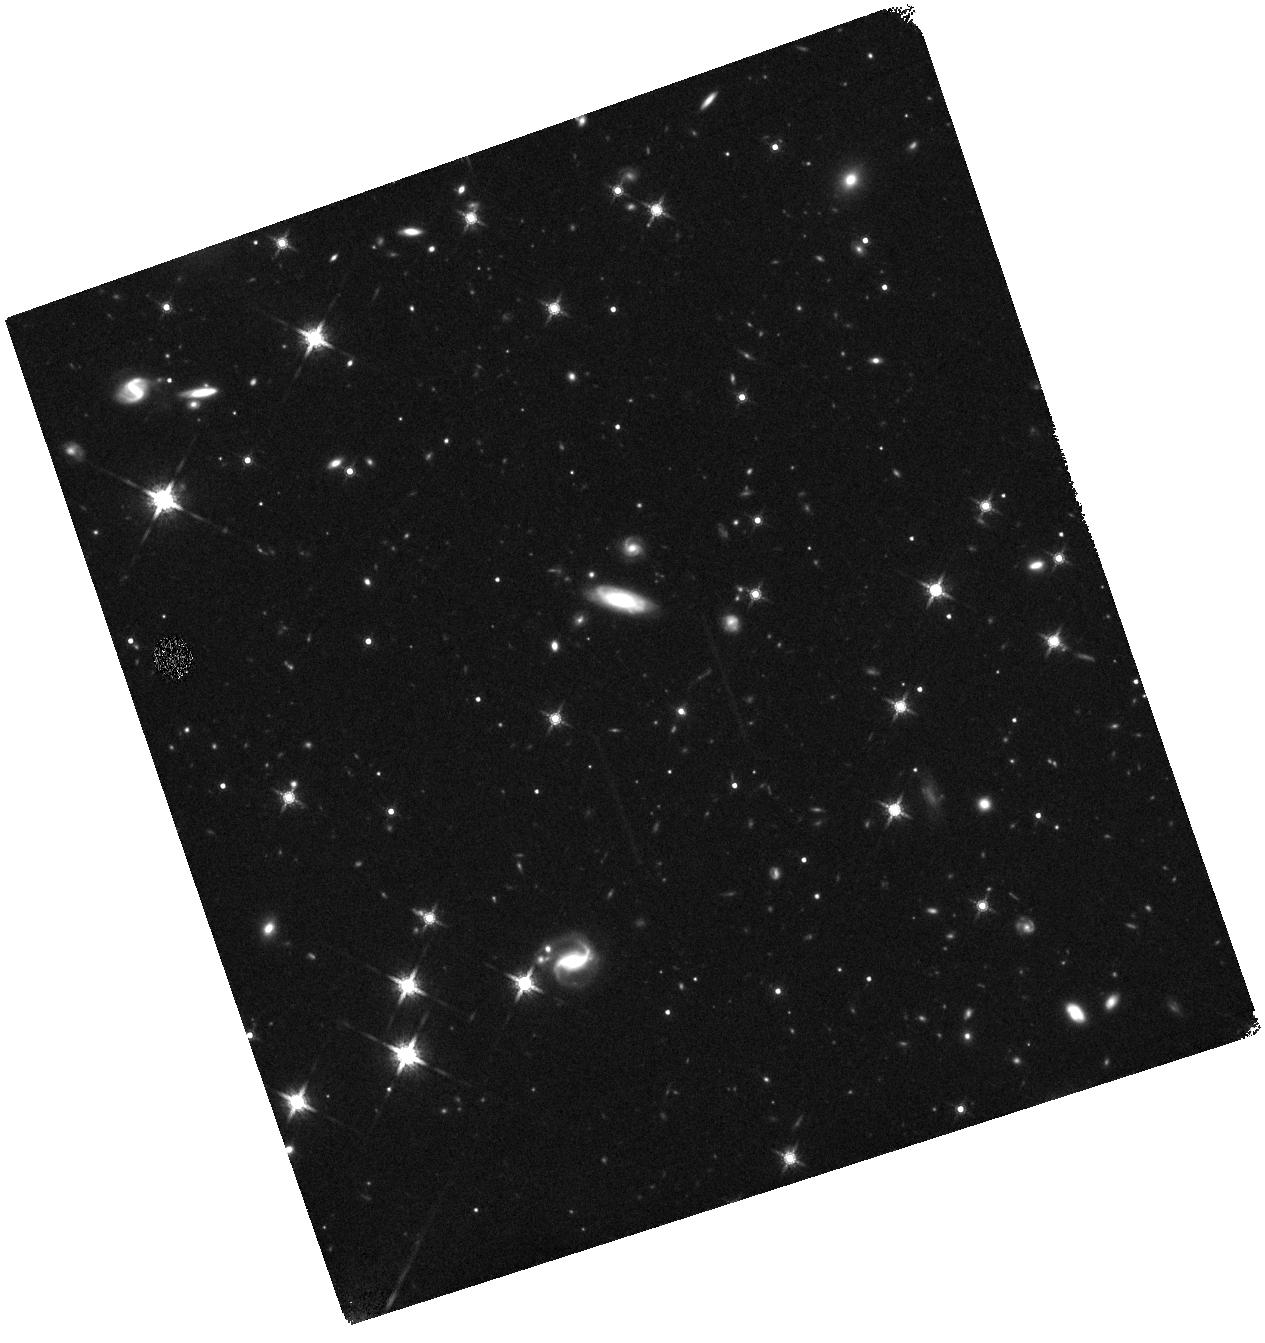
Target: WISEPC233759.50+792654.6. Instrument: WFC3/IR. Filter: F160W. Exposure: 30 min. Observation ID: hst_12585_13_wfc3_ir_f160w_ibqy13

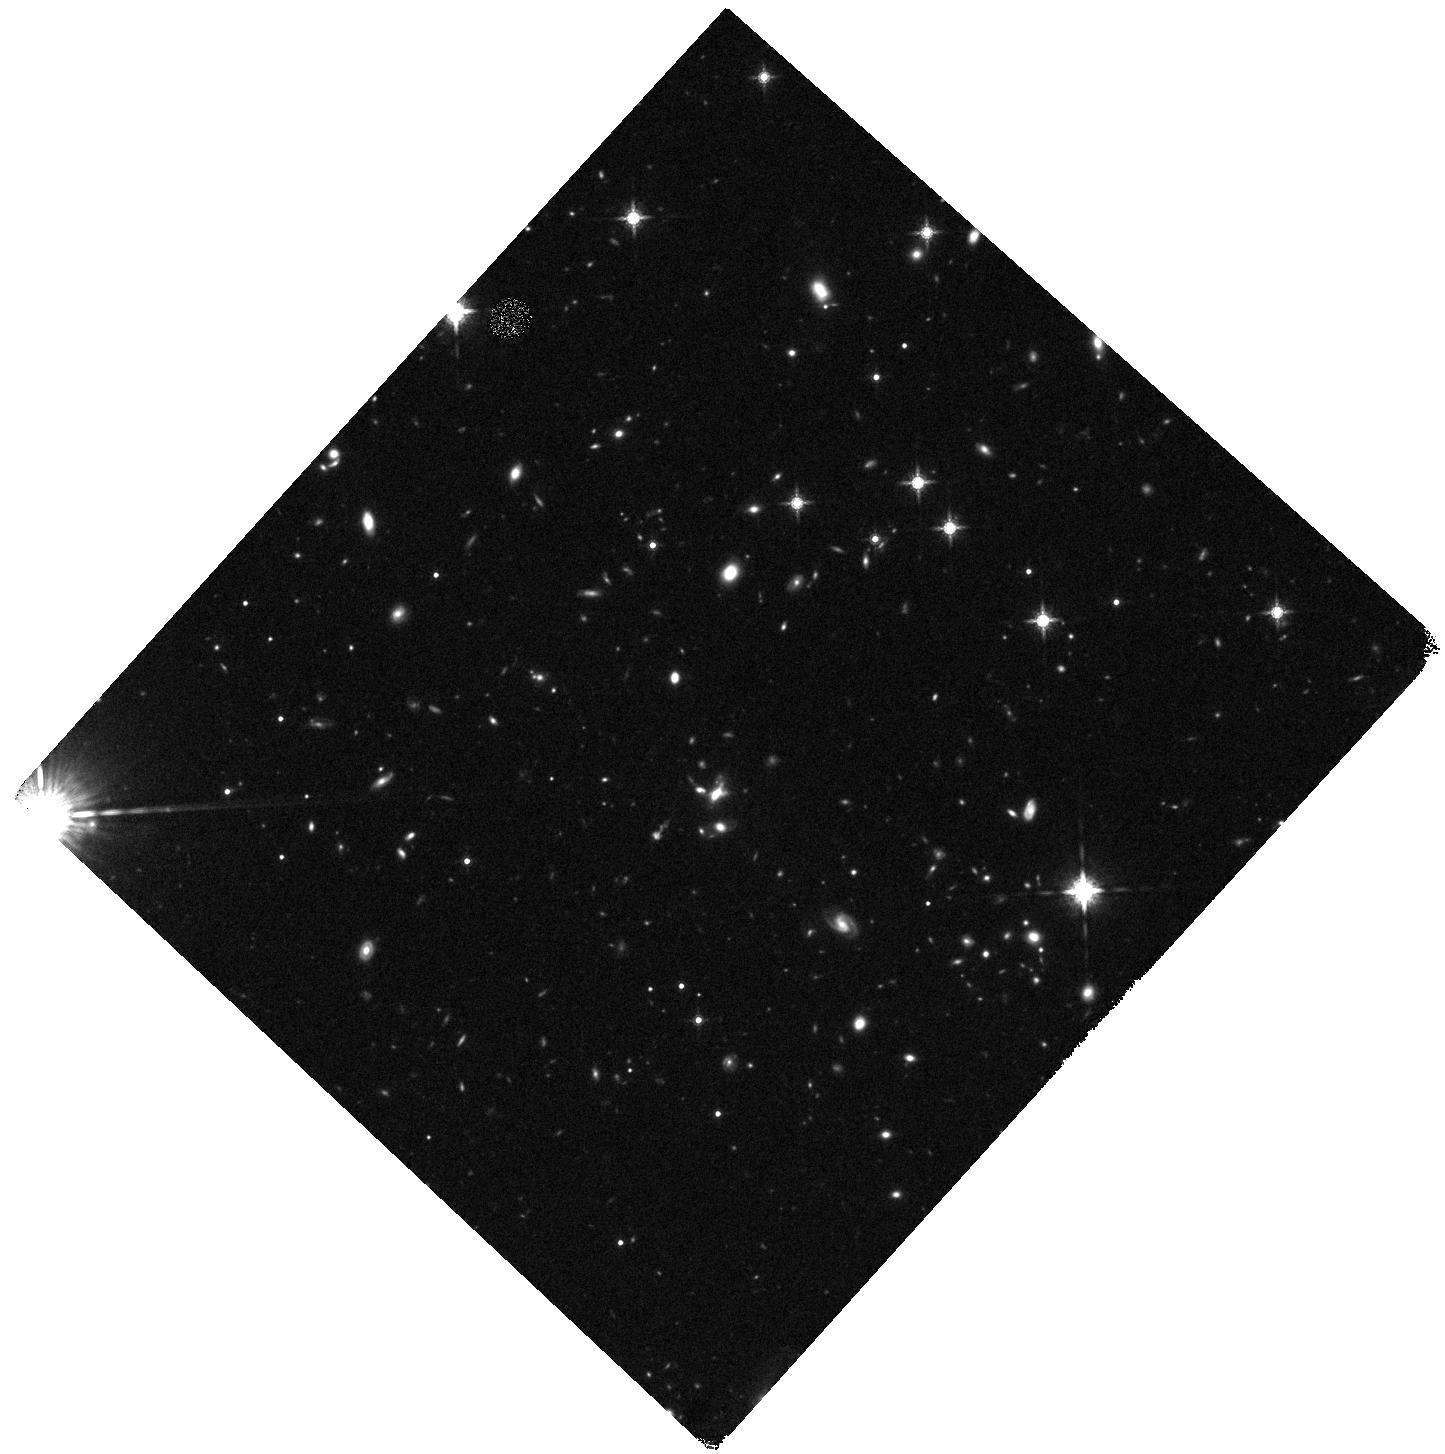
Target: WISEPC051442.62-121724.4. Instrument: WFC3/IR. Filter: F160W. Exposure: 30 min. Observation ID: hst_12585_04_wfc3_ir_f160w_ibqy04

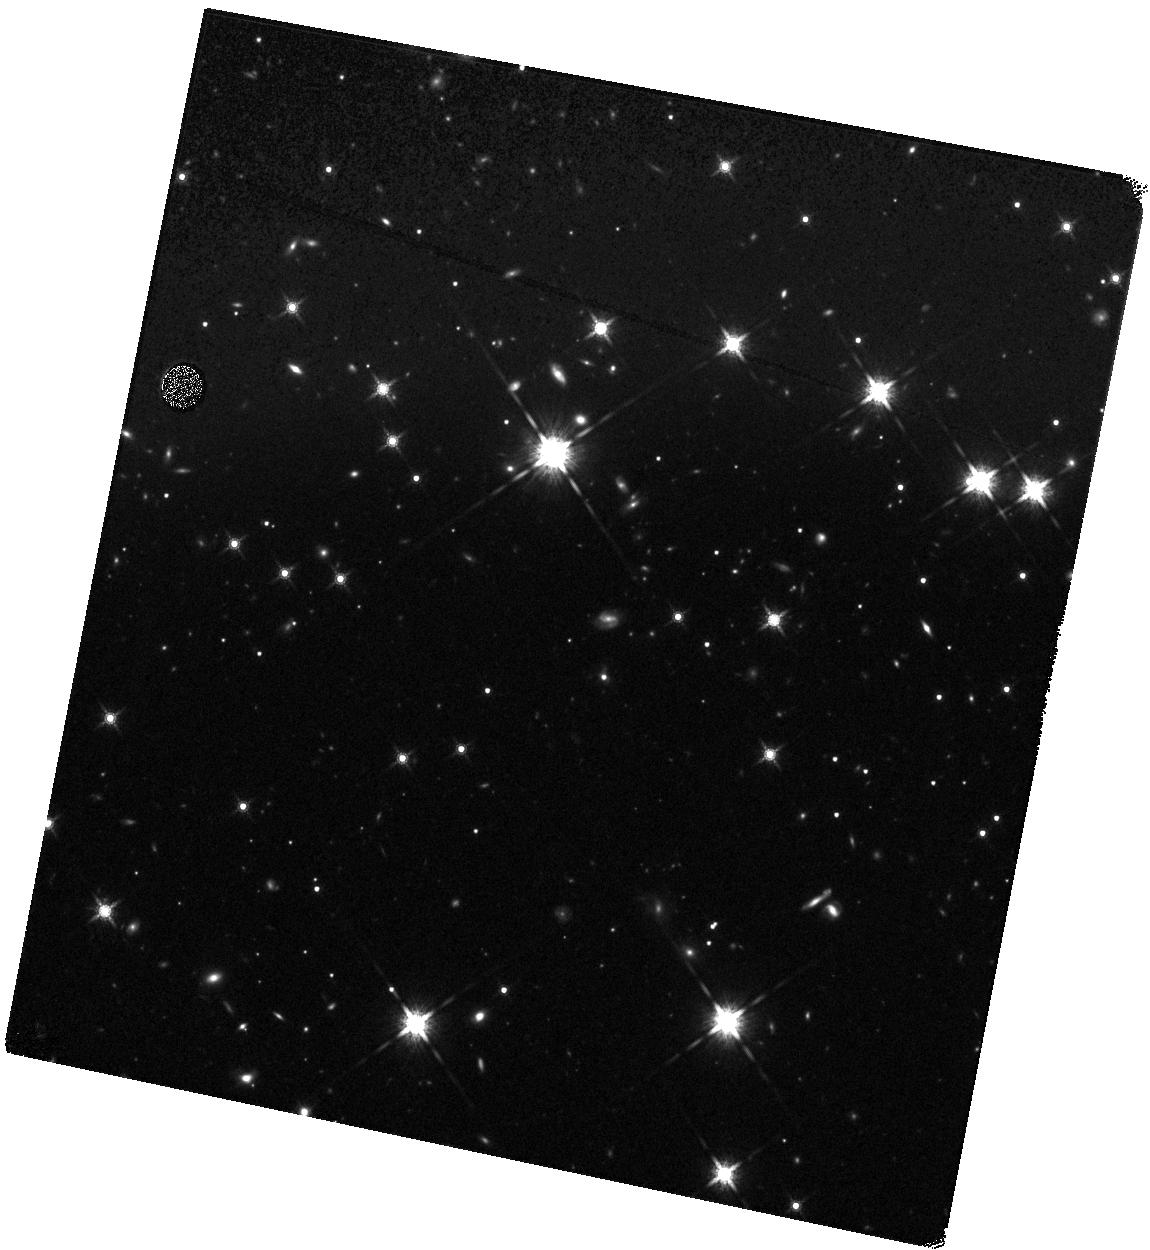
Target: WISEPC183533.73+435548.7. Instrument: WFC3/IR. Filter: F160W. Exposure: 30 min. Observation ID: hst_12585_28_wfc3_ir_f160w_ibqy28

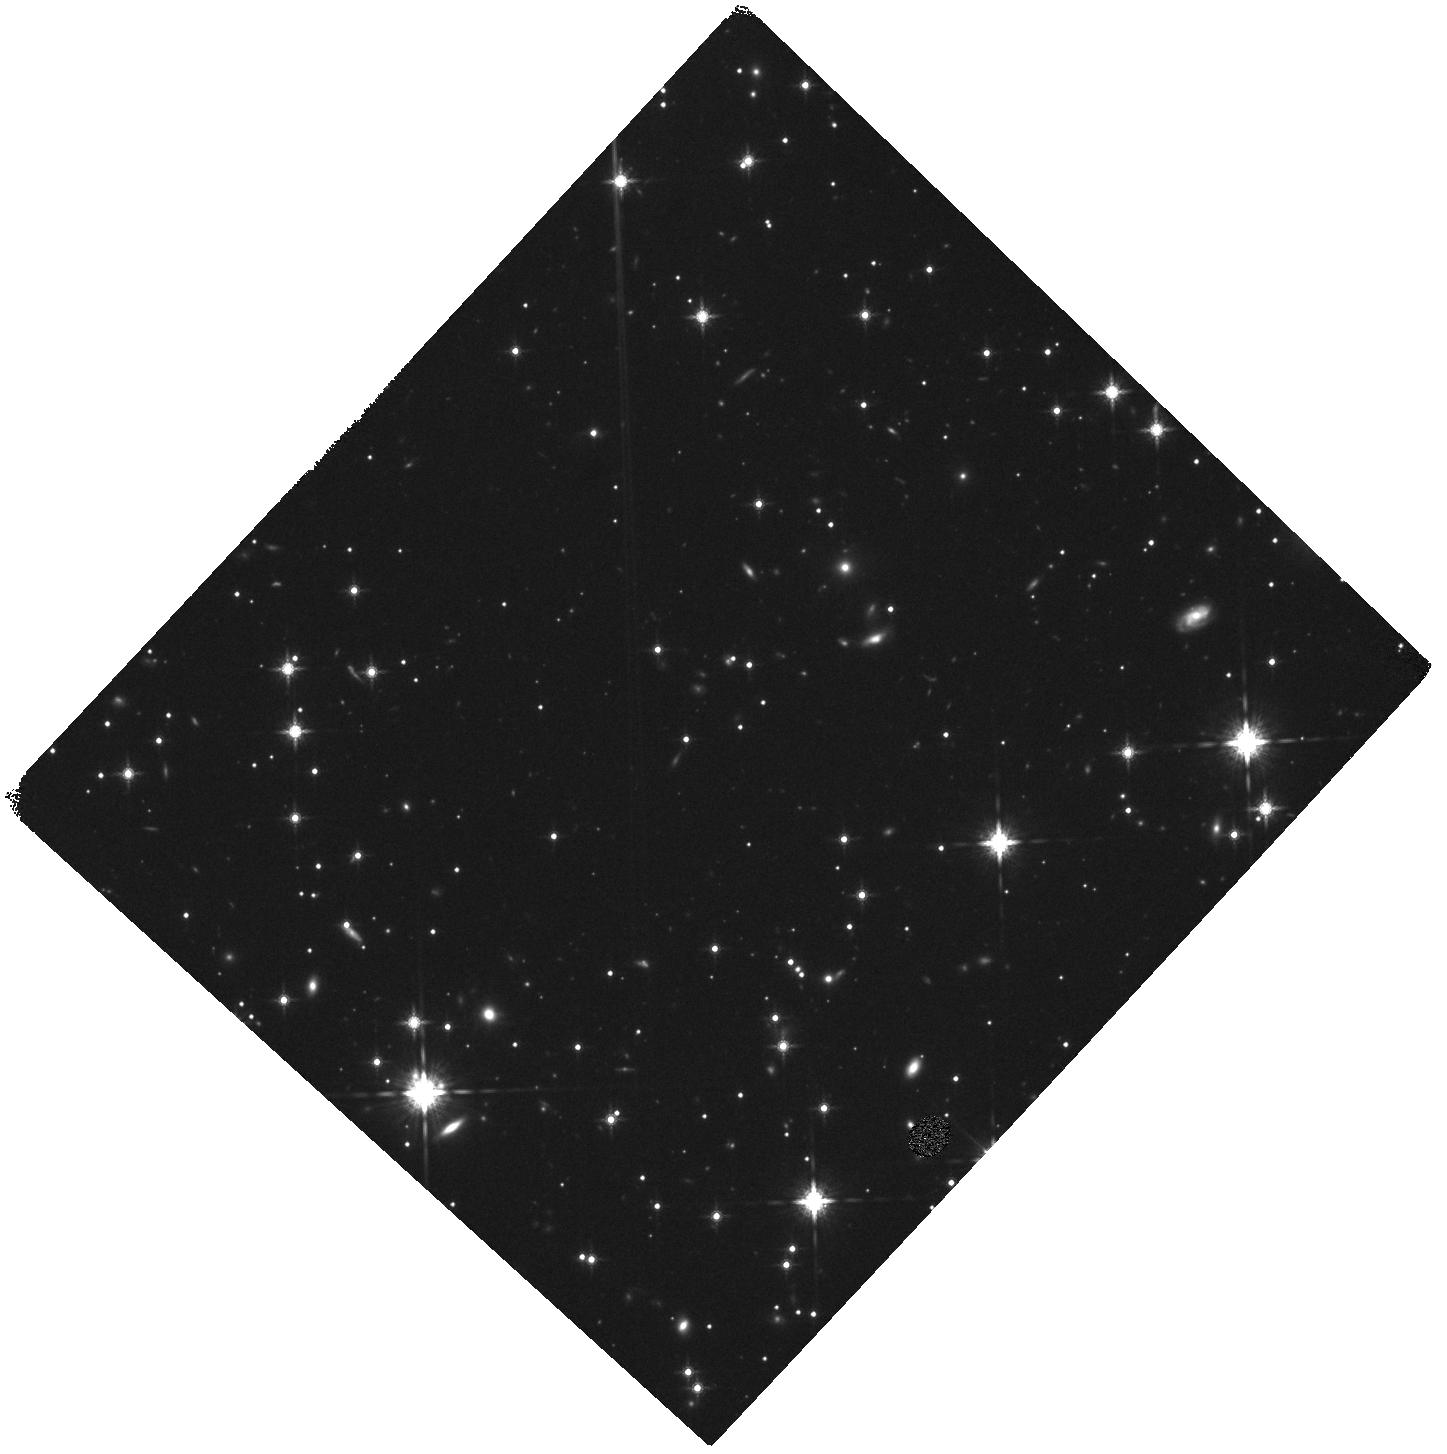
Target: WISEPC171946.63+044635.4. Instrument: WFC3/IR. Filter: F160W. Exposure: 30 min. Observation ID: hst_12585_18_wfc3_ir_f160w_ibqy18

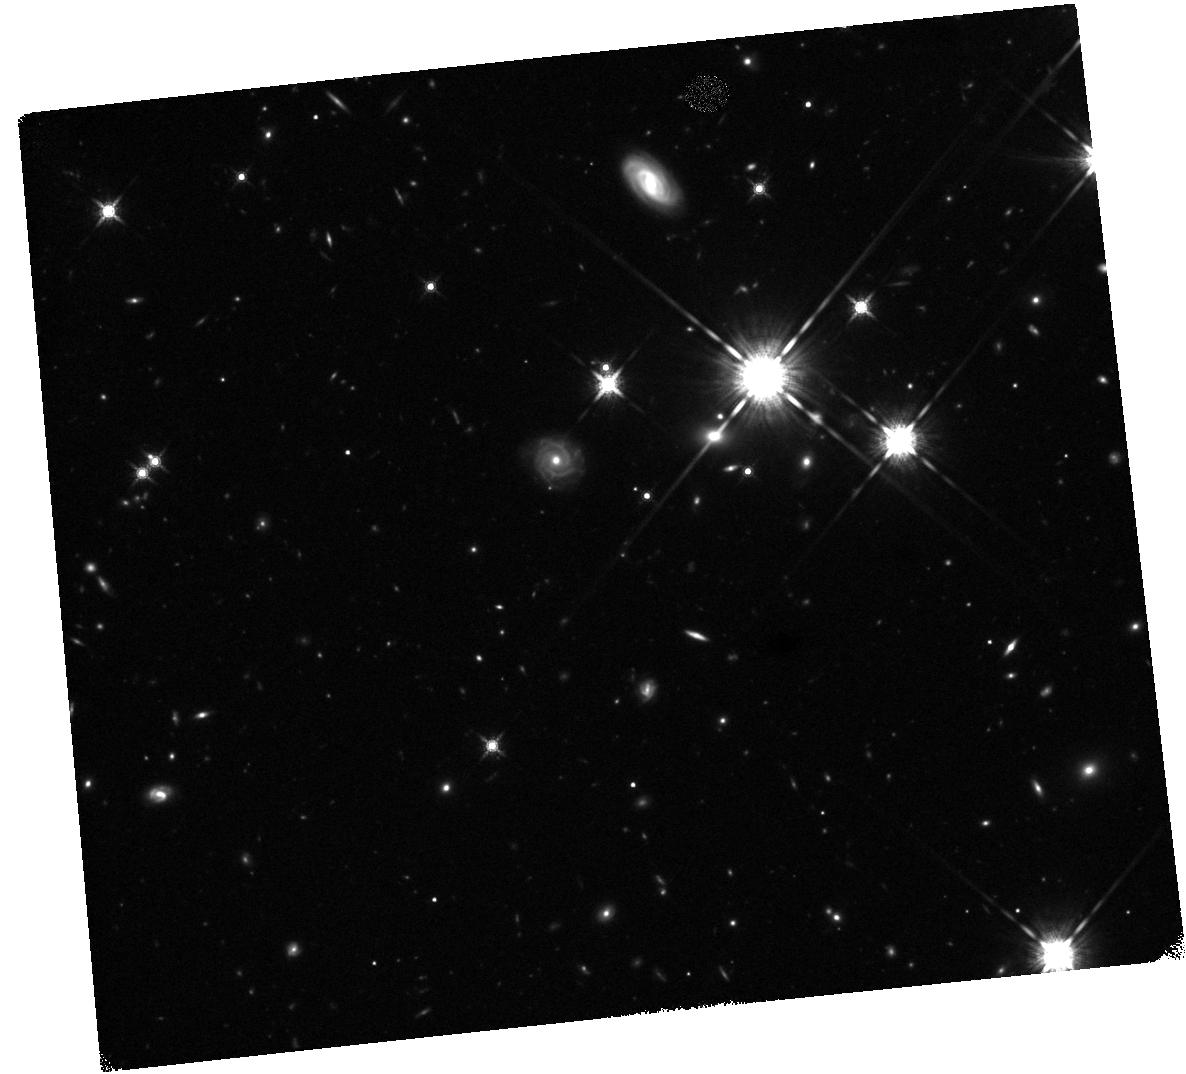
Target: WISEPC183013.51+650420.4. Instrument: WFC3/IR. Filter: F160W. Exposure: 30 min. Observation ID: hst_12585_15_wfc3_ir_f160w_ibqy15

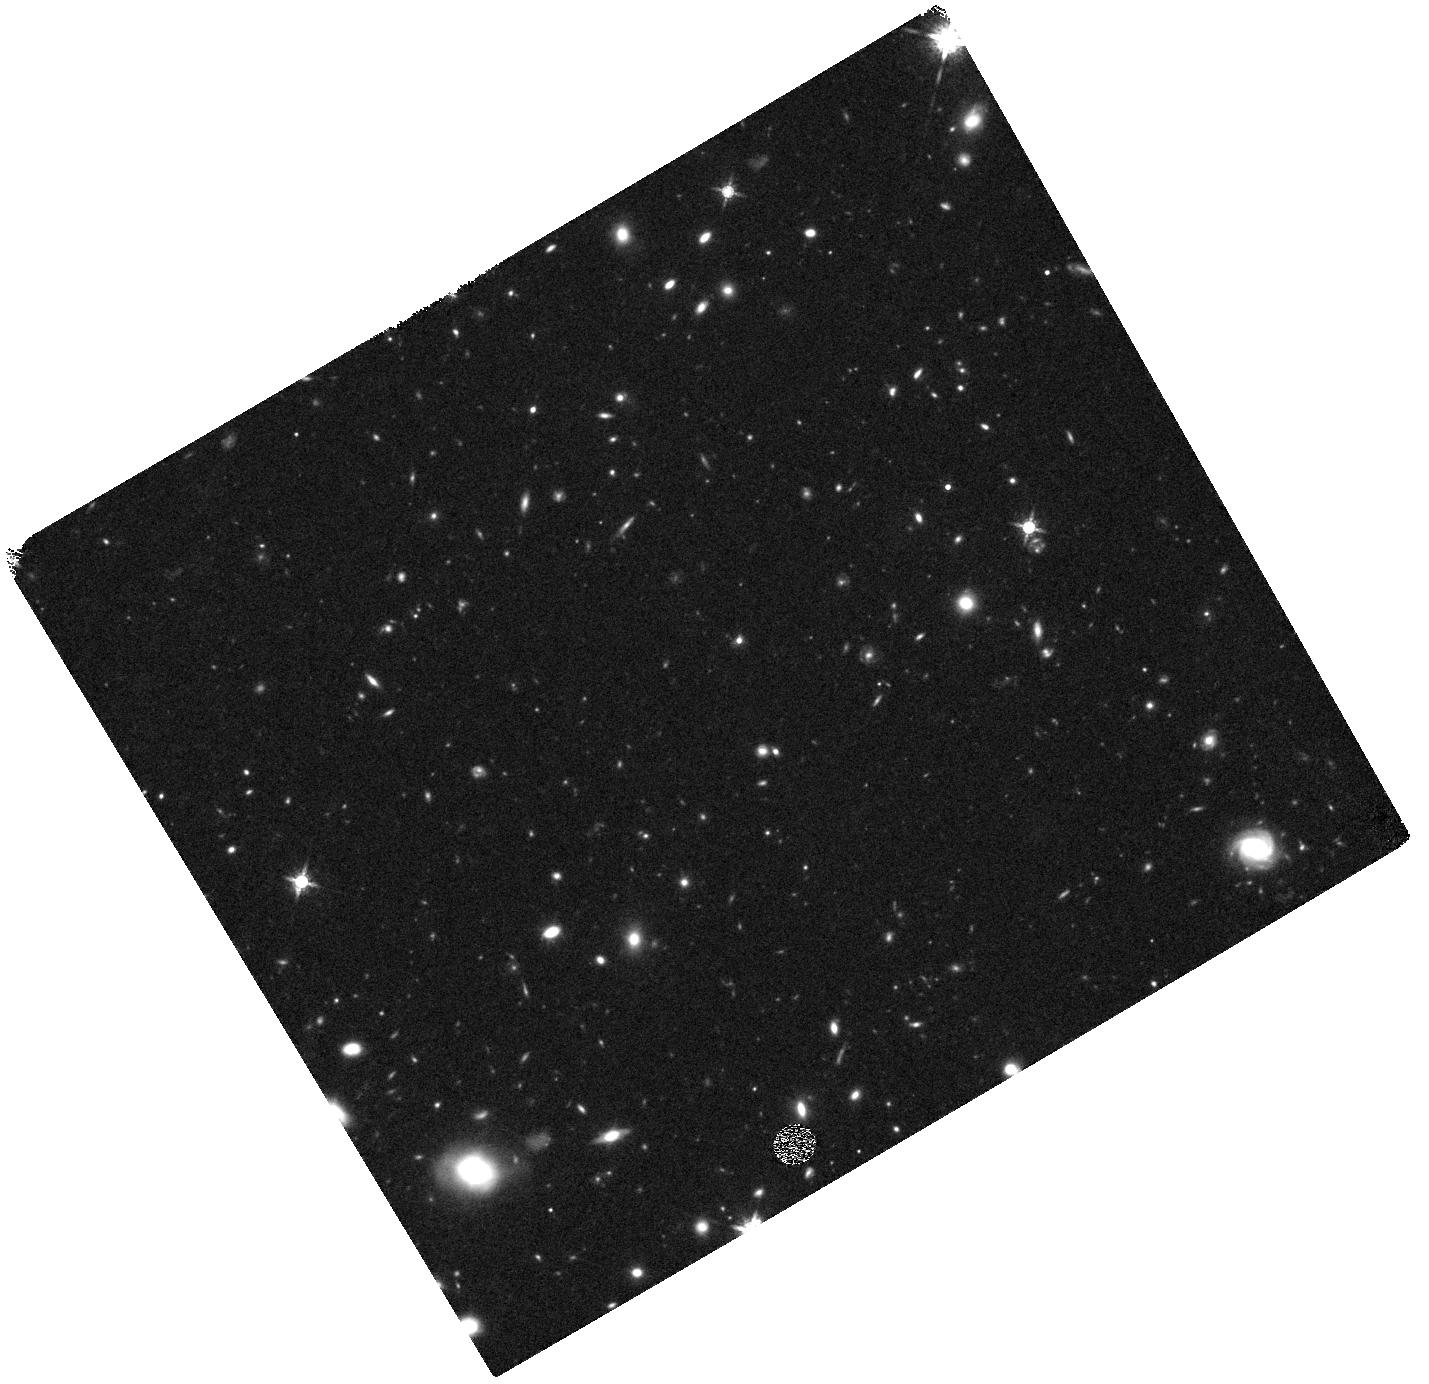
Target: WISEPC131628.54+351235.6. Instrument: WFC3/IR. Filter: F160W. Exposure: 30 min. Observation ID: hst_12585_47_wfc3_ir_f160w_ibqy47

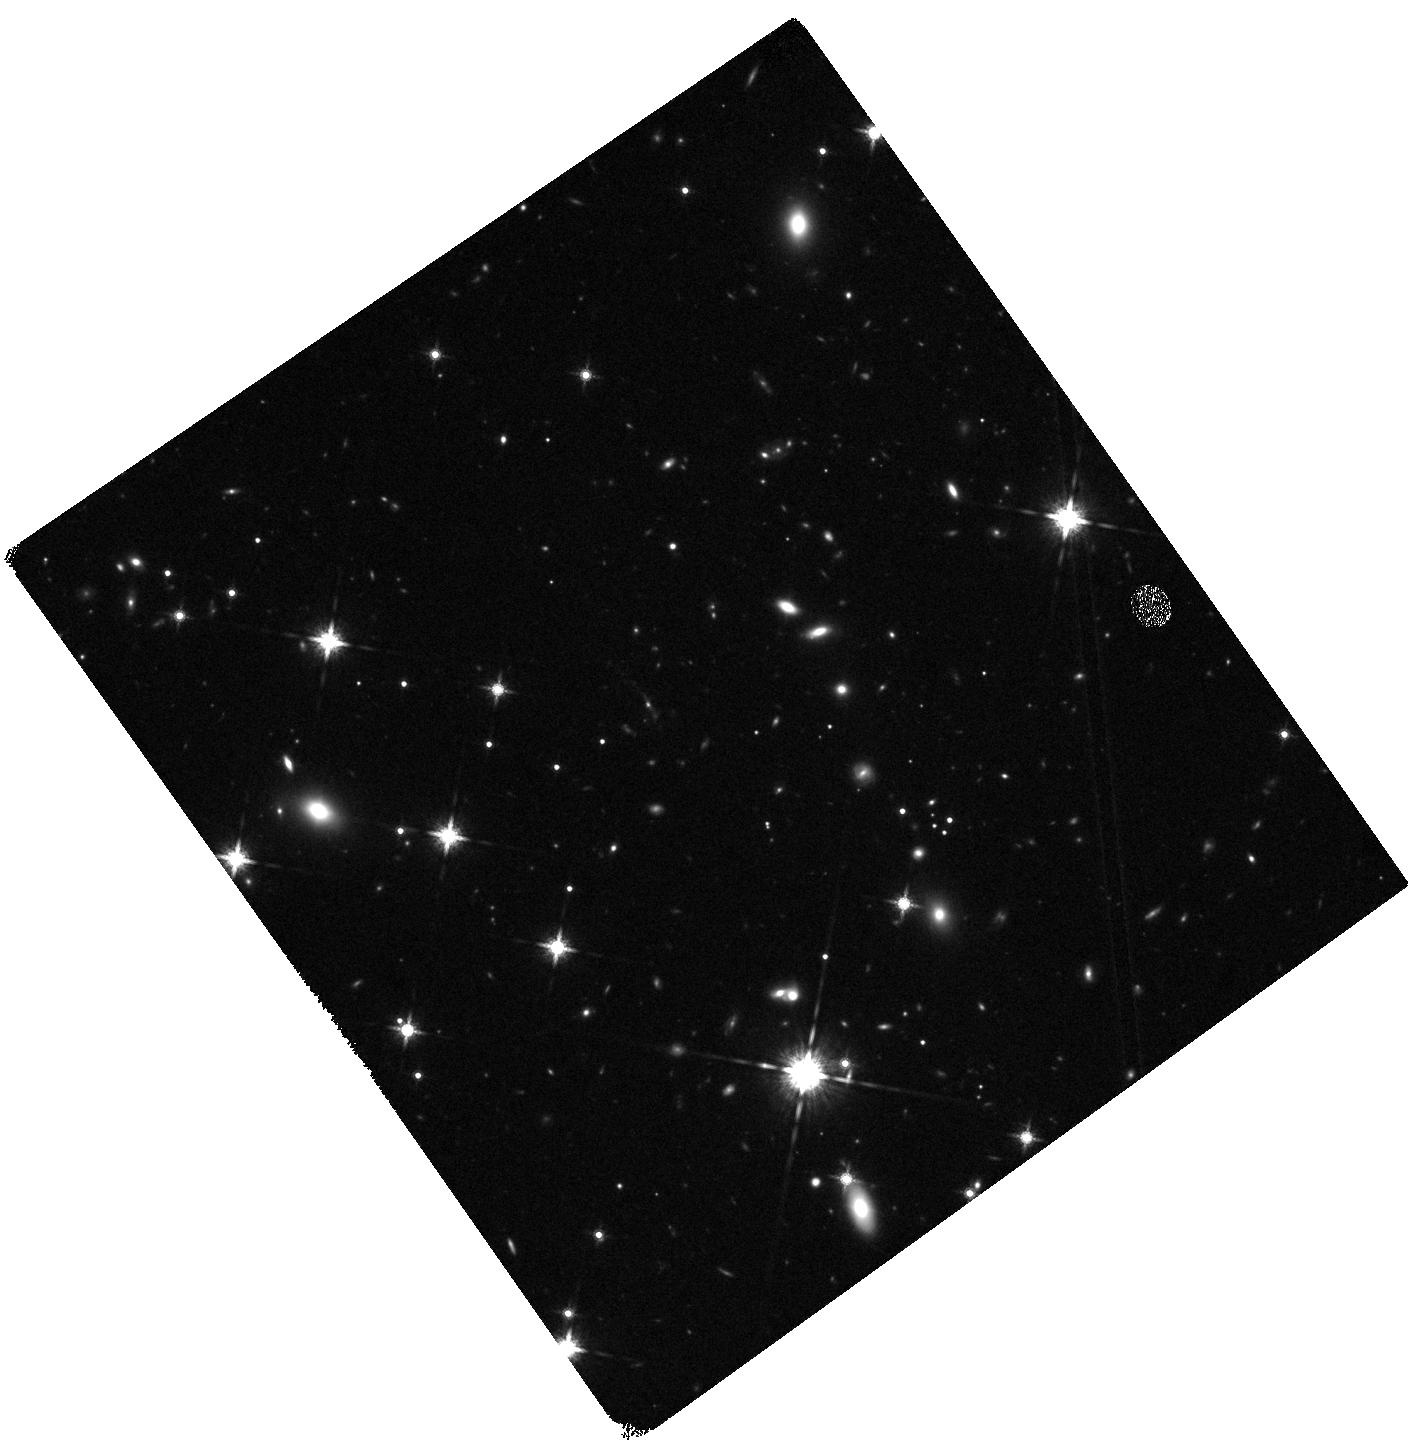
Target: WISEPC042138.55+203644.6. Instrument: WFC3/IR. Filter: F160W. Exposure: 30 min. Observation ID: hst_12585_50_wfc3_ir_f160w_ibqy50

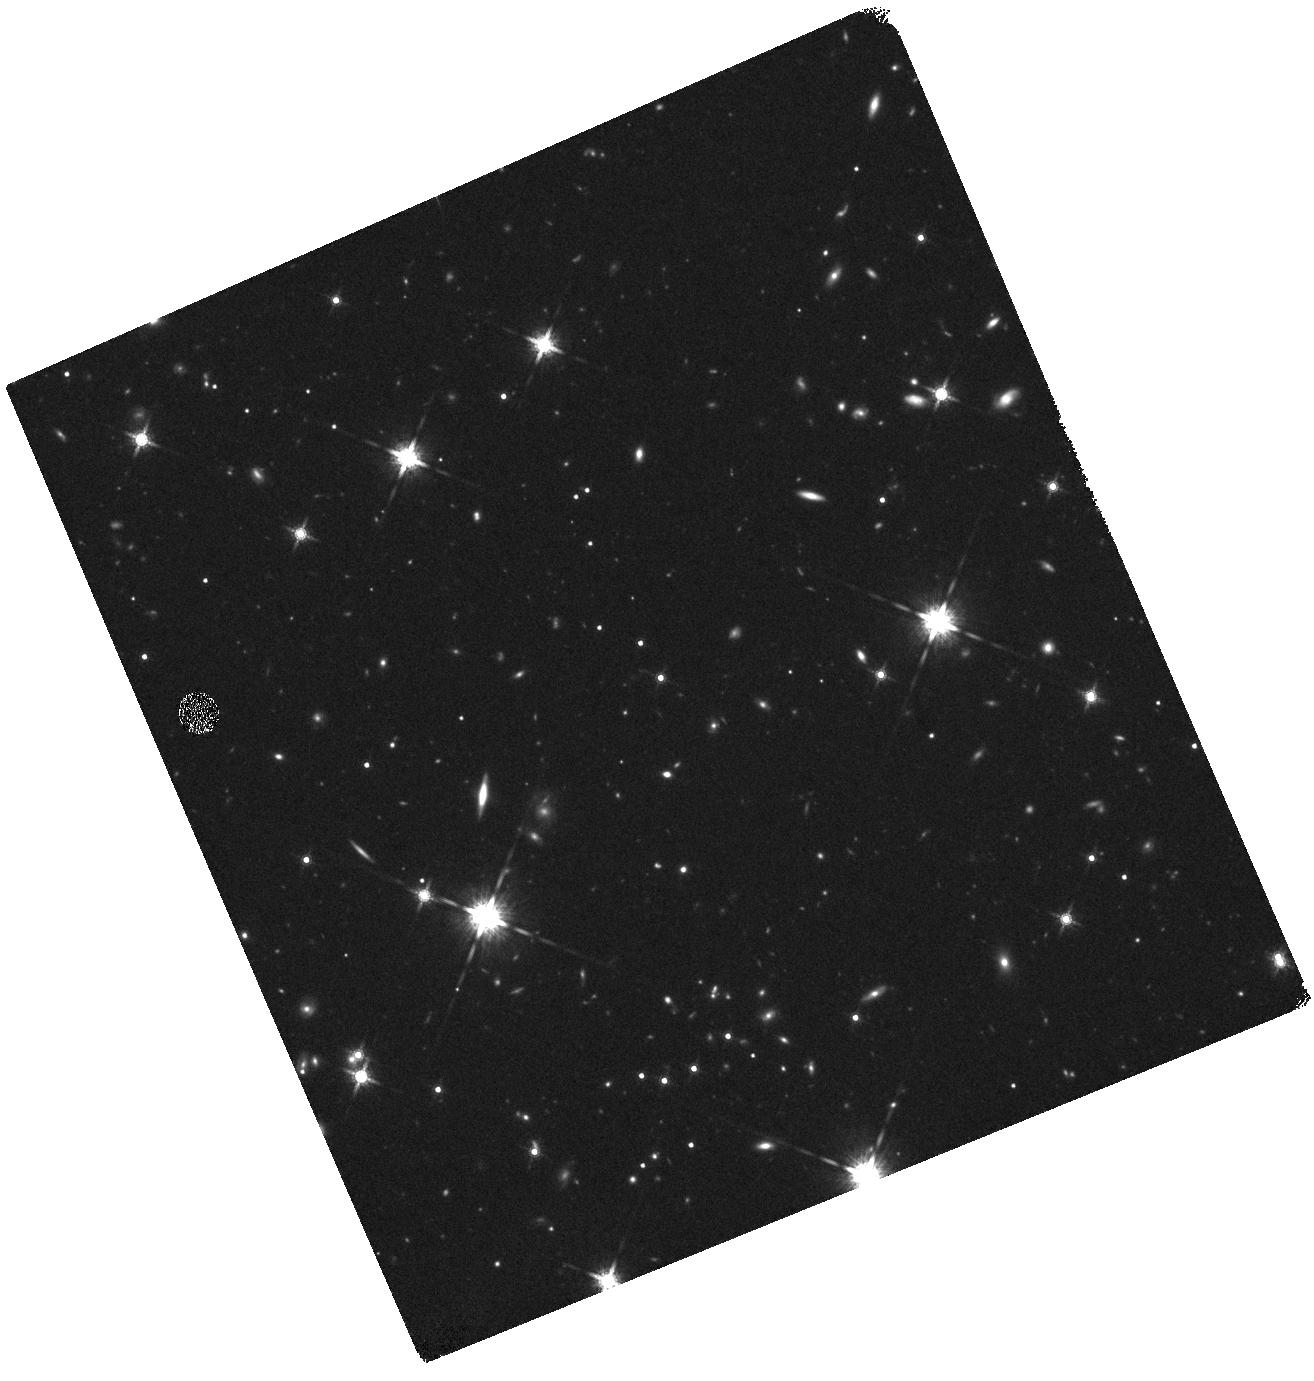
Target: WISEPC060508.95-232434.5. Instrument: WFC3/IR. Filter: F160W. Exposure: 30 min. Observation ID: hst_12585_40_wfc3_ir_f160w_ibqy40

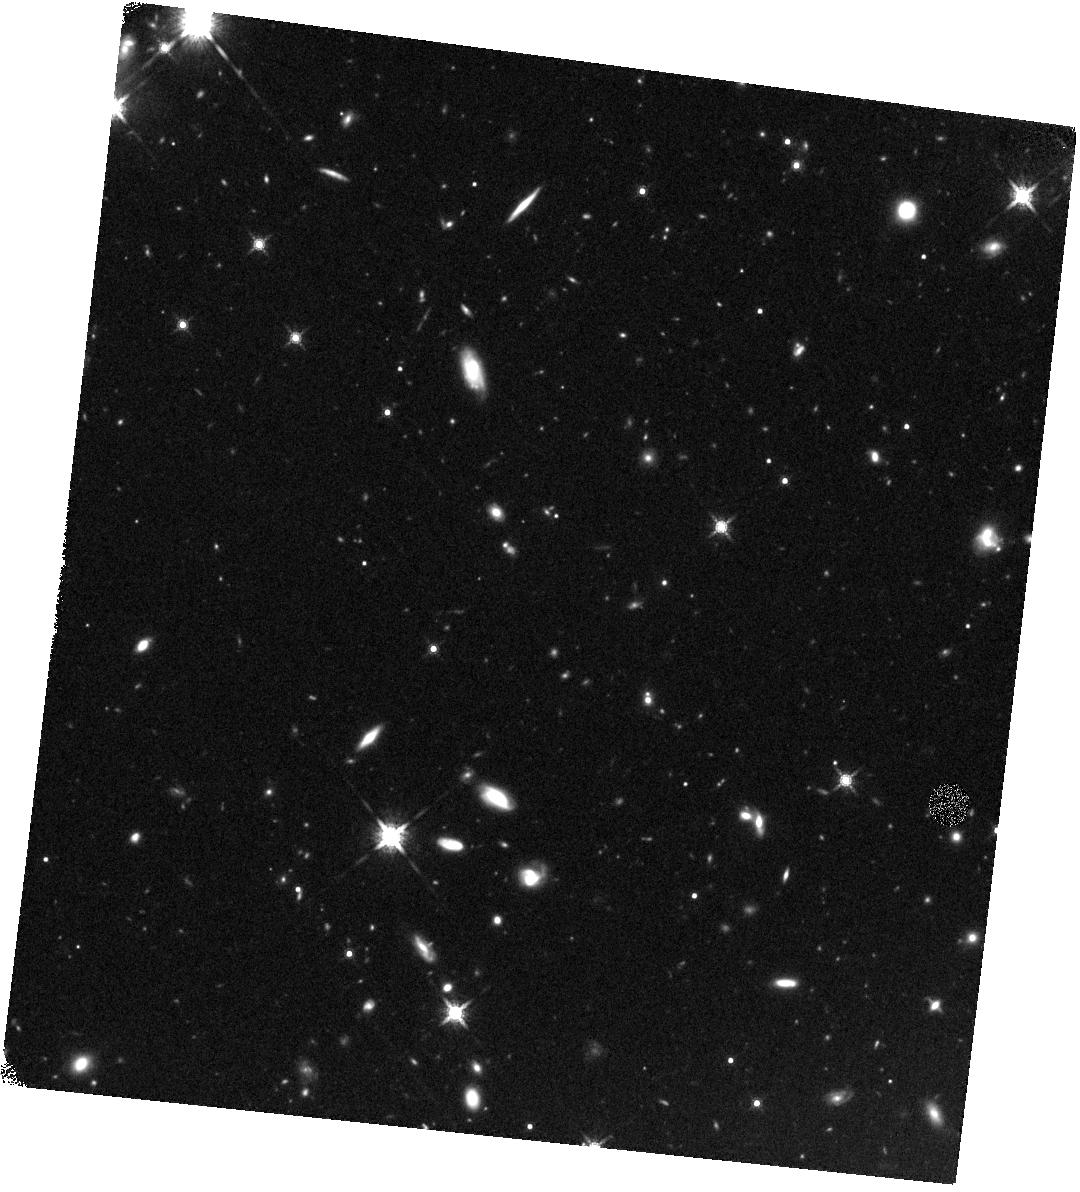
Target: WISEPC182242.67+634853.4. Instrument: WFC3/IR. Filter: F160W. Exposure: 30 min. Observation ID: hst_12585_41_wfc3_ir_f160w_ibqy41

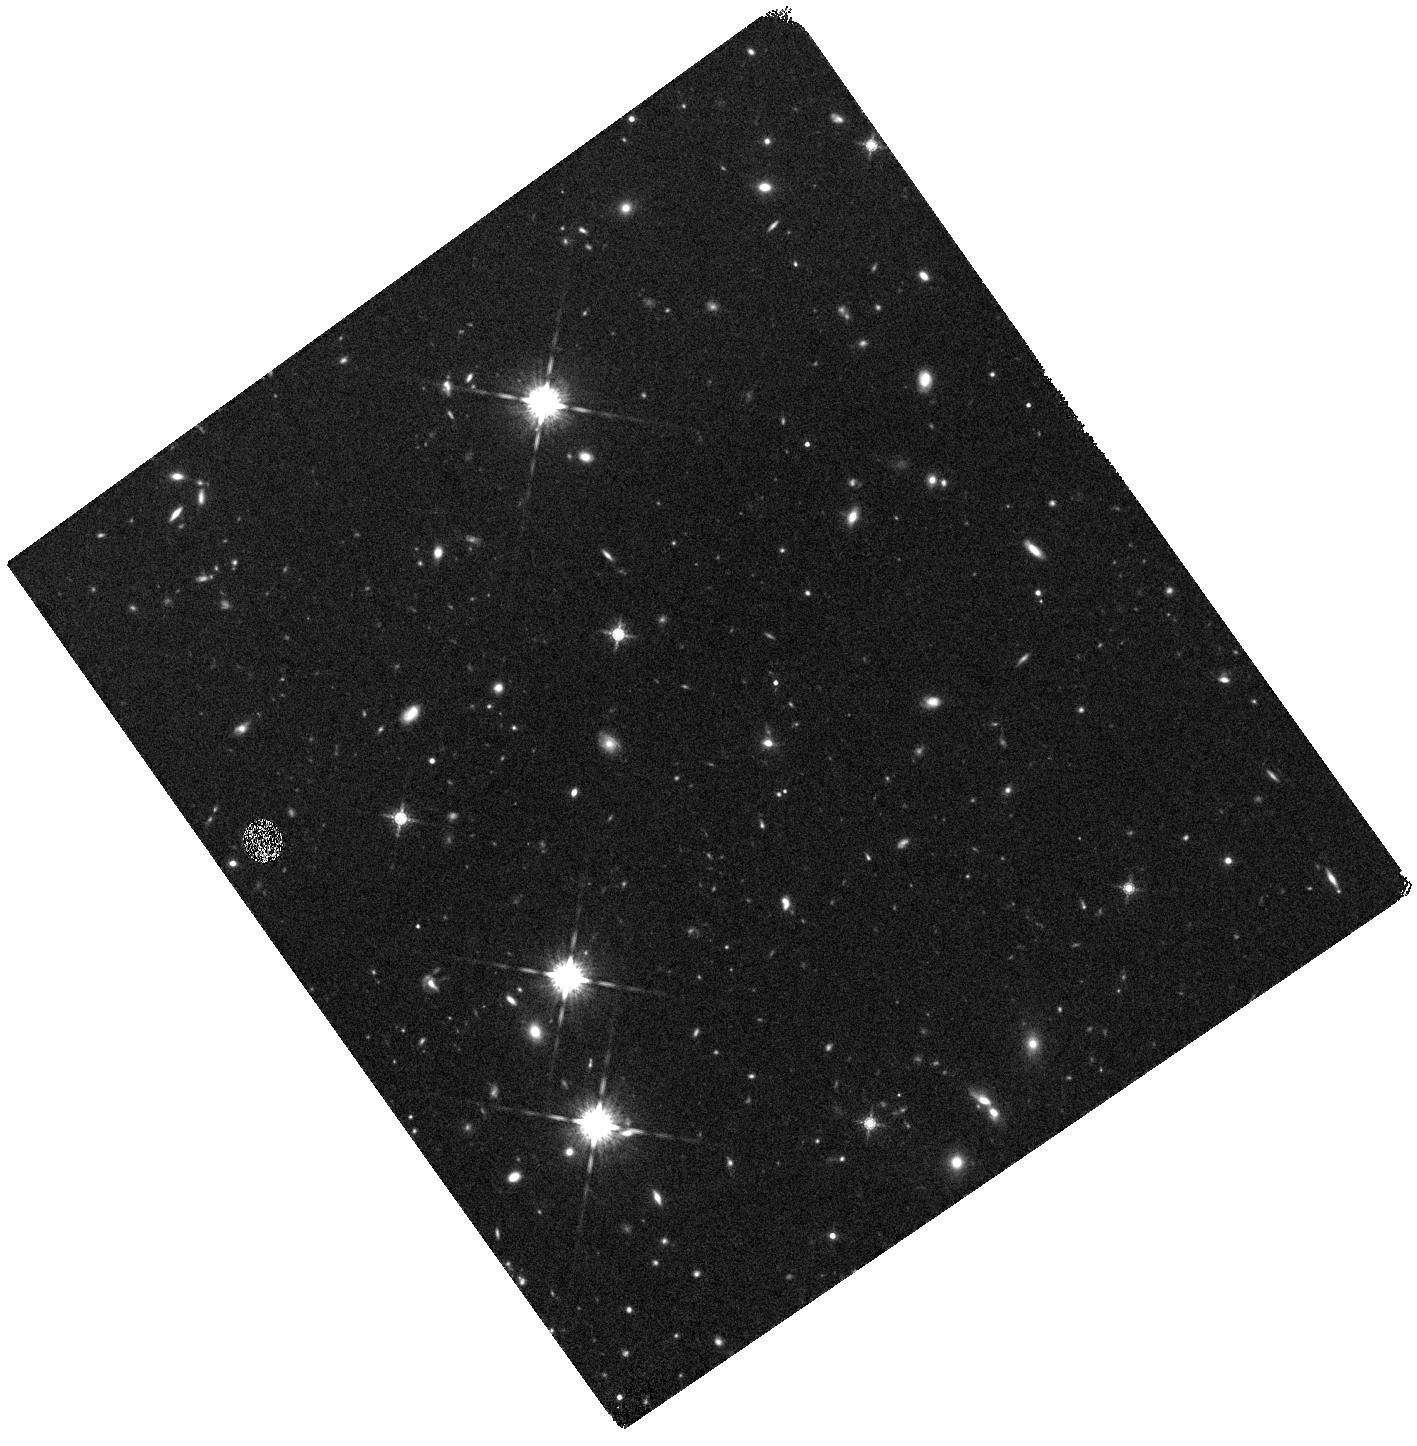
Target: WISEPC091247.26+774158.2. Instrument: WFC3/IR. Filter: F160W. Exposure: 30 min. Observation ID: hst_12585_45_wfc3_ir_f160w_ibqy45

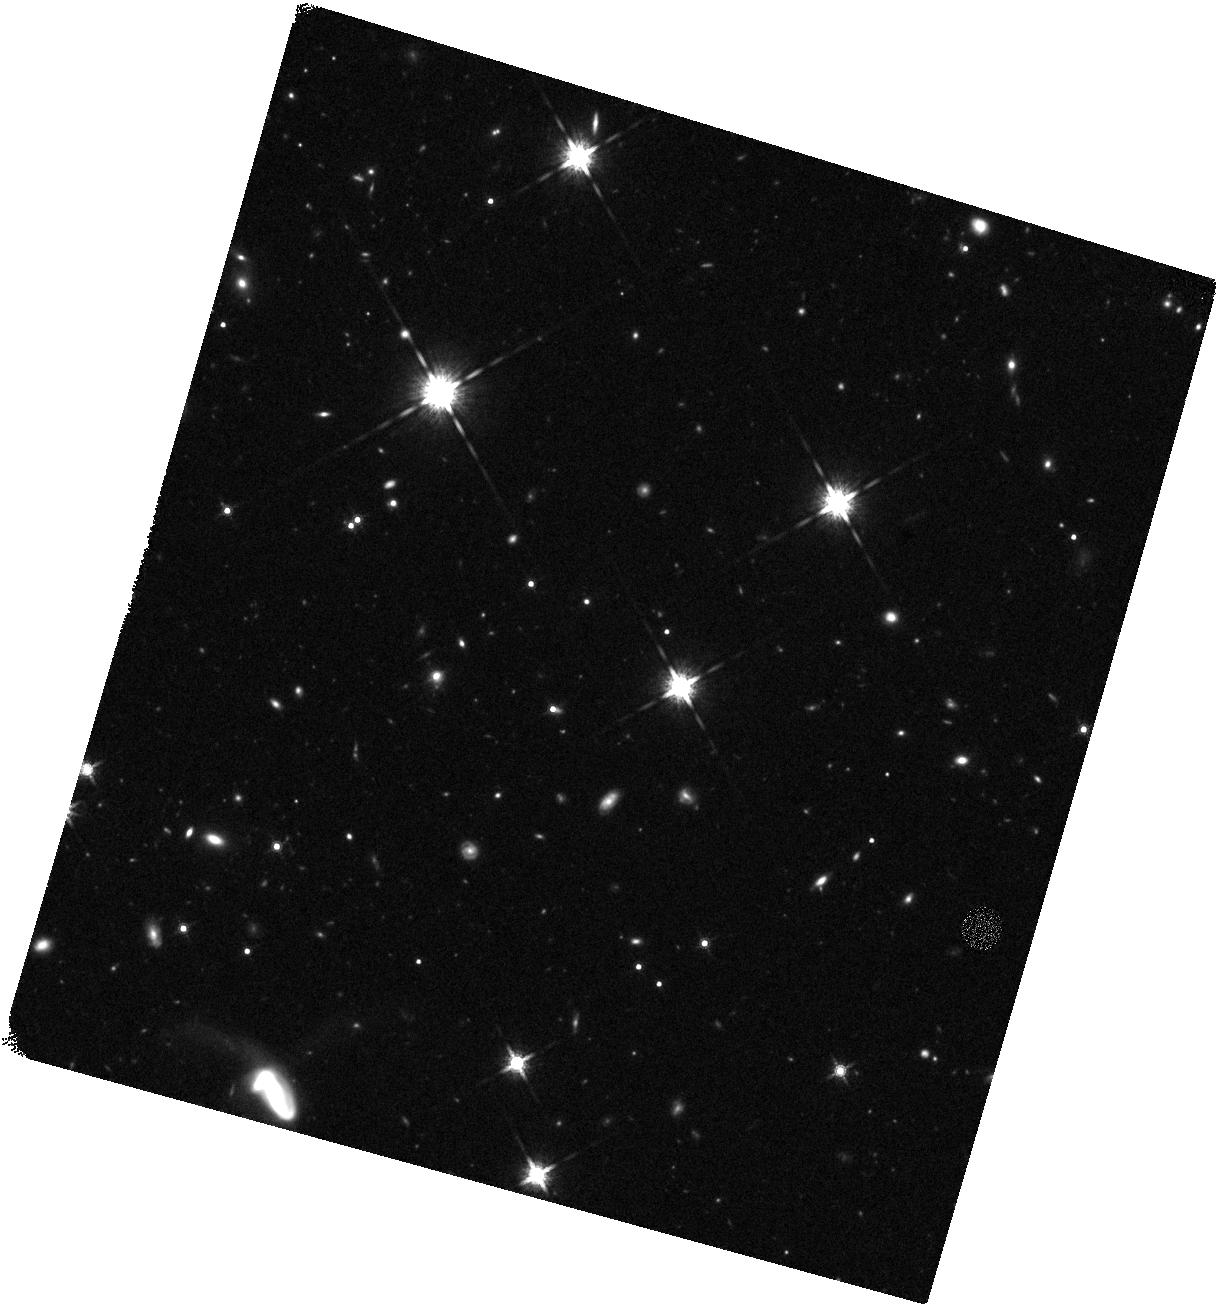
Target: WISEPC054230.90-270539.8. Instrument: WFC3/IR. Filter: F160W. Exposure: 30 min. Observation ID: hst_12585_19_wfc3_ir_f160w_ibqy19

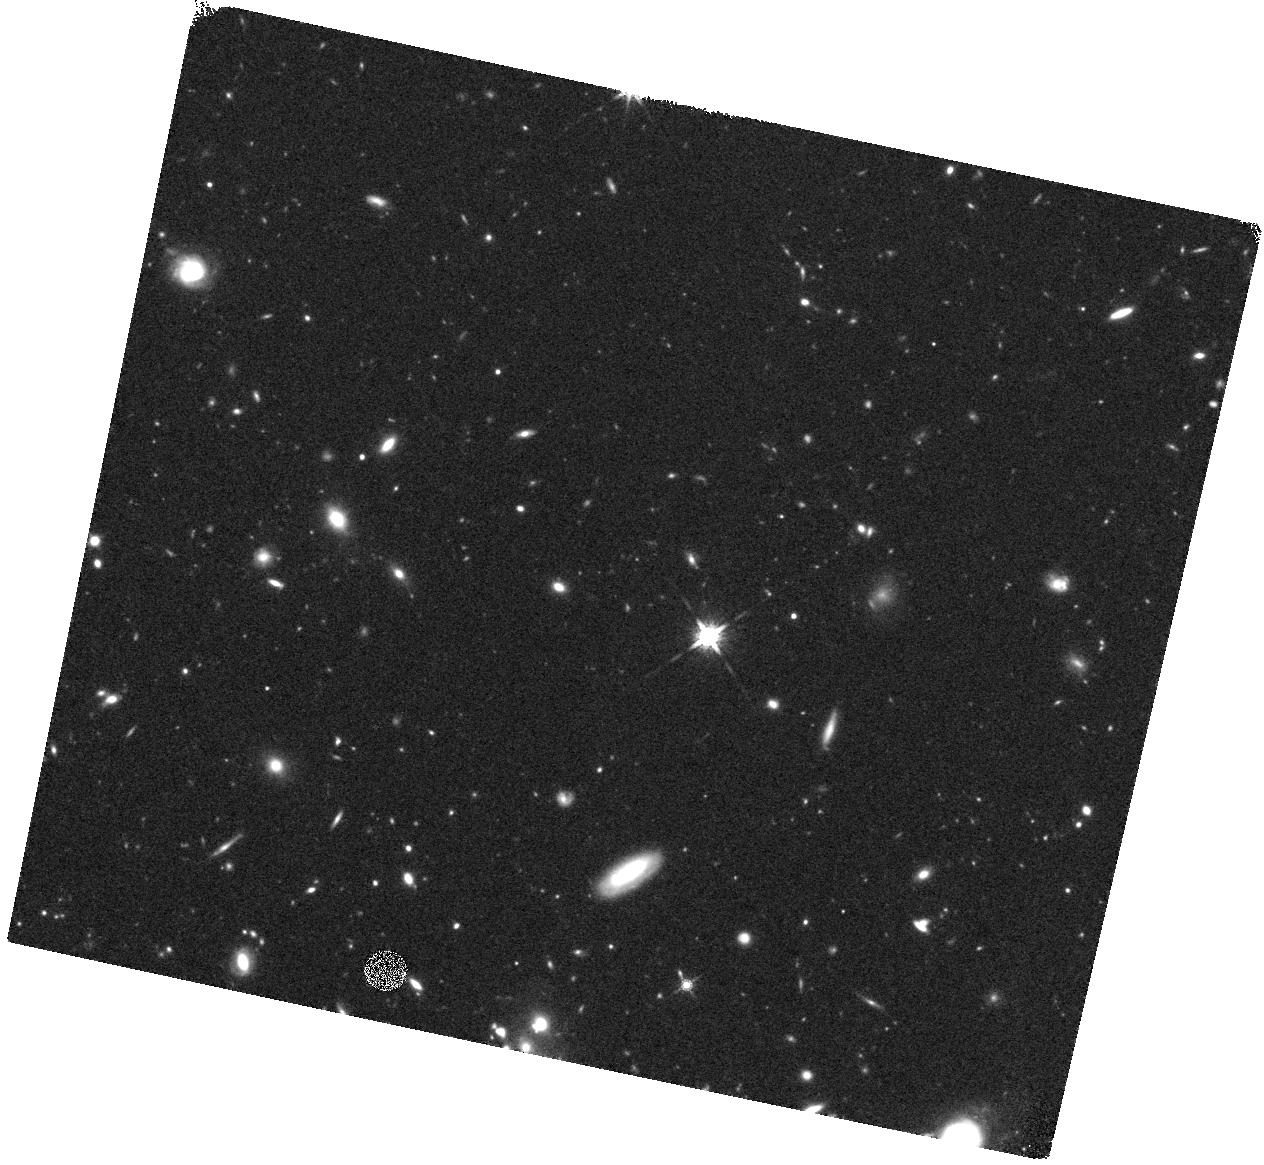
Target: WISEPC120629.69+623224.3. Instrument: WFC3/IR. Filter: F160W. Exposure: 30 min. Observation ID: hst_12585_46_wfc3_ir_f160w_ibqy46

Unveiling the Physical Structures of the Most Luminous IR Galaxies Discovered by WISE at z>1.6 (PI: Petty, Sara Michelle)

WISE recently completed the first all-sky infrared survey since IRAS, pushing hundreds of times deeper. The search for the most extreme and rare ULIRGs has been successful, providing a unique opportunity to study the astrophysical origin and structural environments at the extreme end of the luminosity function. Extreme ULIRGs, such as the WISE color-selected sample, are powered by rapid star formation and/or AGN heavily obscured by dust, and are likely in a late stage merger process. WISE ULIRG color-selections have resulted in a sample of 53 confirmed z>1.6 galaxies that do not fit standard dusty luminous-IR SEDs. Their structural properties are also unknown, due to a lack of high-resolution near-IR imaging. We propose a SNAP proposal to obtain WFC3/F160W images of 53 z>1.6 WISE color-selected ULIRGs for the primary purpose of calculating the quantitative morphologies, probing the restframe UV-optical stellar populations. WFC3/F160w imaging provides the resolution needed to resolve clumpy structure or multiple nuclei within ~1 kpc (at z ~2), and the sensitivity to detect faint surface brightness features which remain a key factor in determining accurate light profiles and merger scenarios that produce extended physical structures. The 53 WISE-selected ULIRGs are distributed throughout the sky, providing a convenient Snapshot target list. A significant result from WFC3/F160W imaging is the quantitative measurements of the relative fraction of AGN vs starburst powered ULIRGs, lending insight into the co-evolution of black holes and galaxies in the Universe and constraining the dynamics and structures of extreme phases in galaxy evolution.